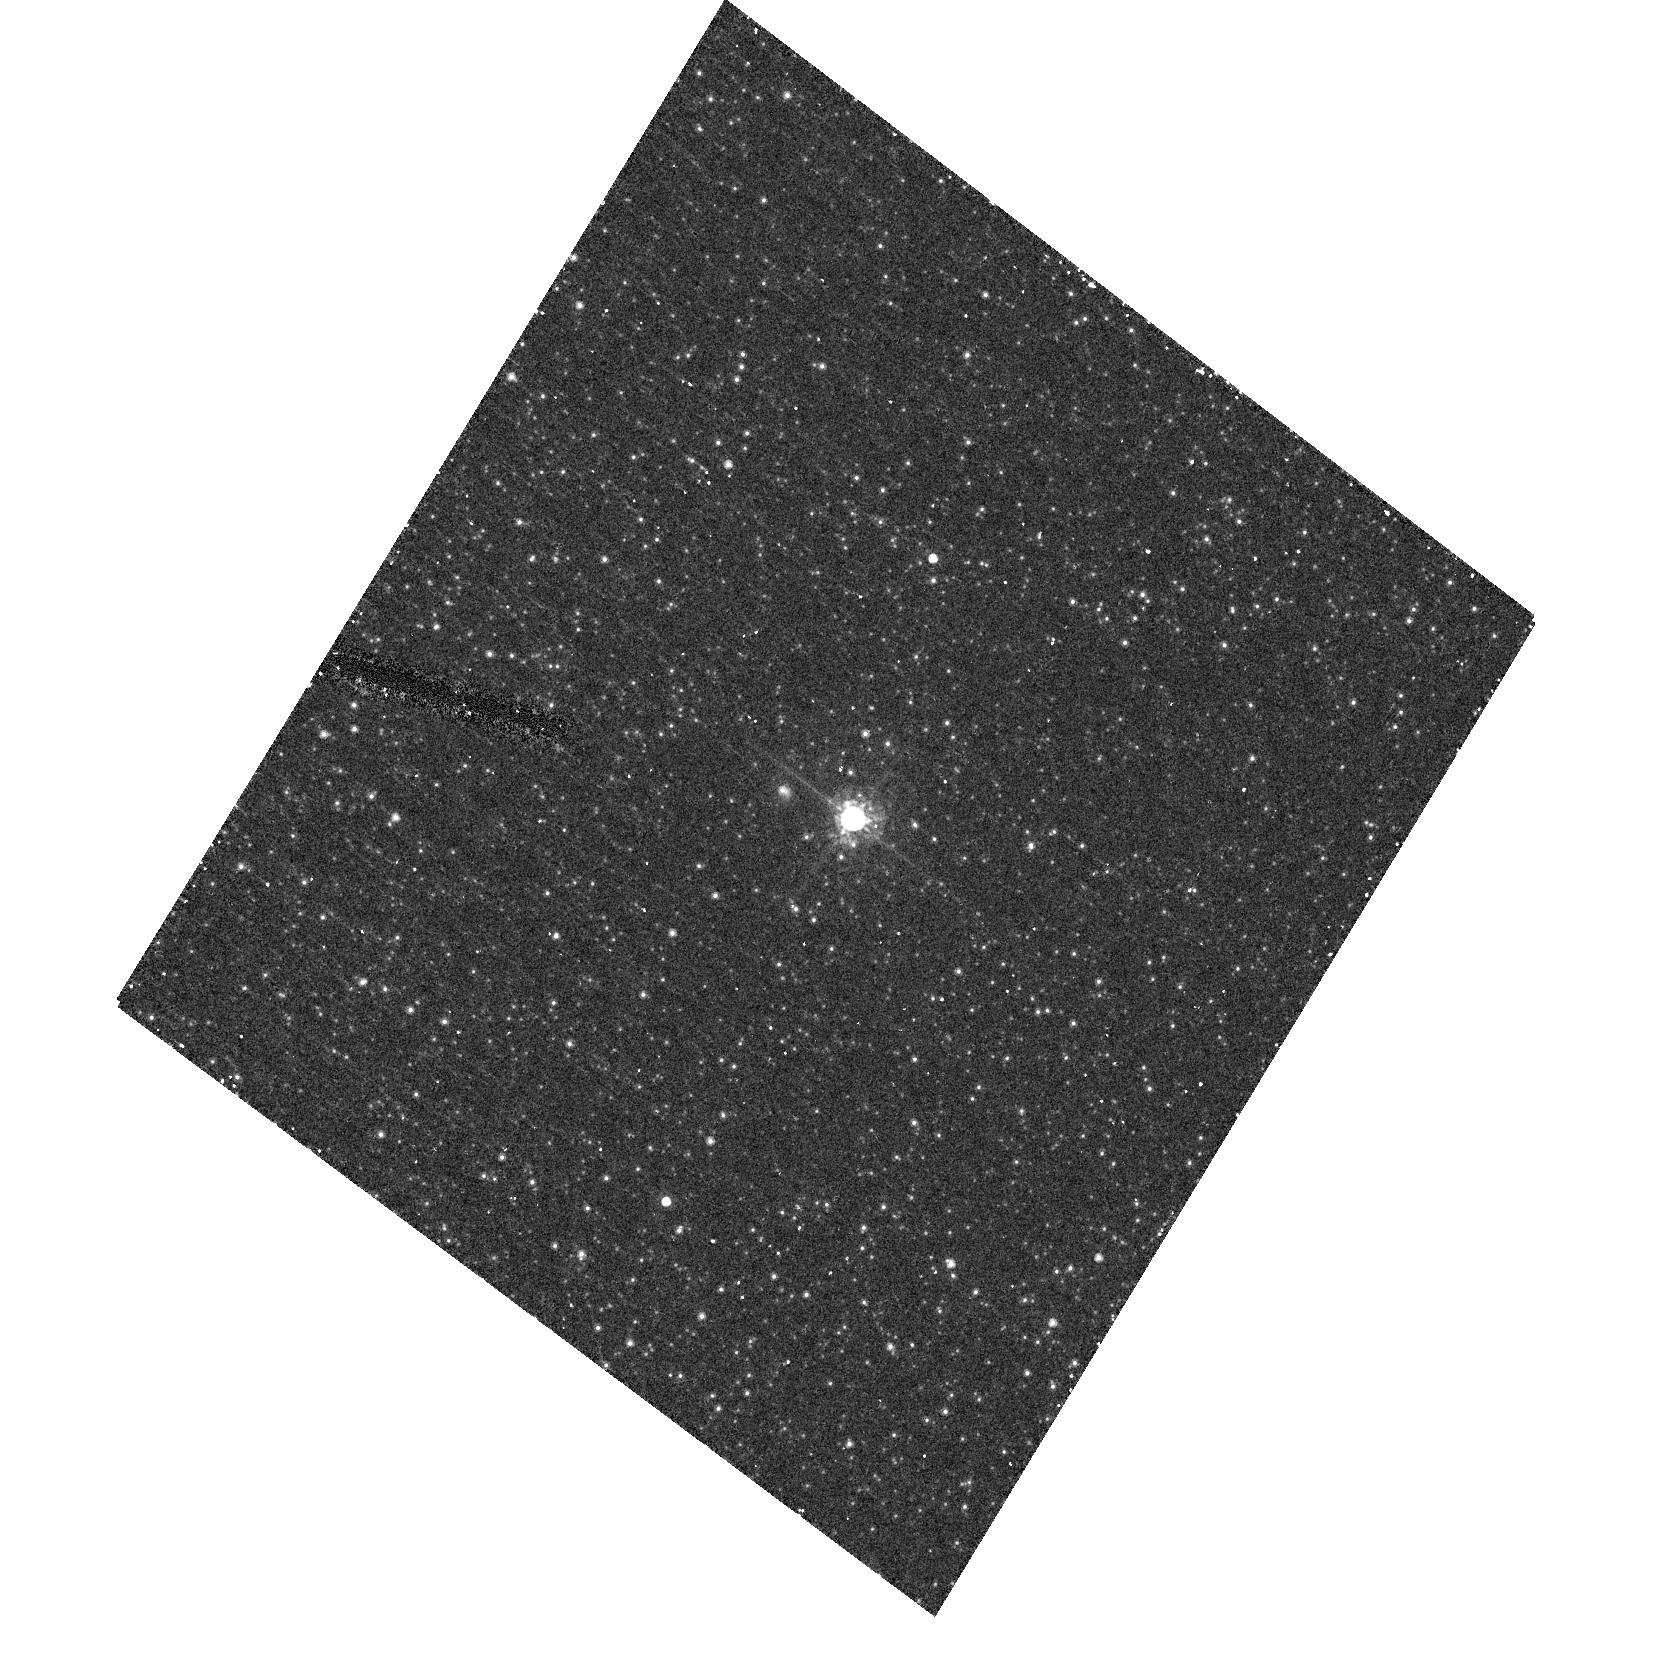
Target: AE-AND. Instrument: ACS/HRC. Filter: F625W. Exposure: 12 min. Observation ID: hst_10796_01_acs_hrc_f625w_j9pk01

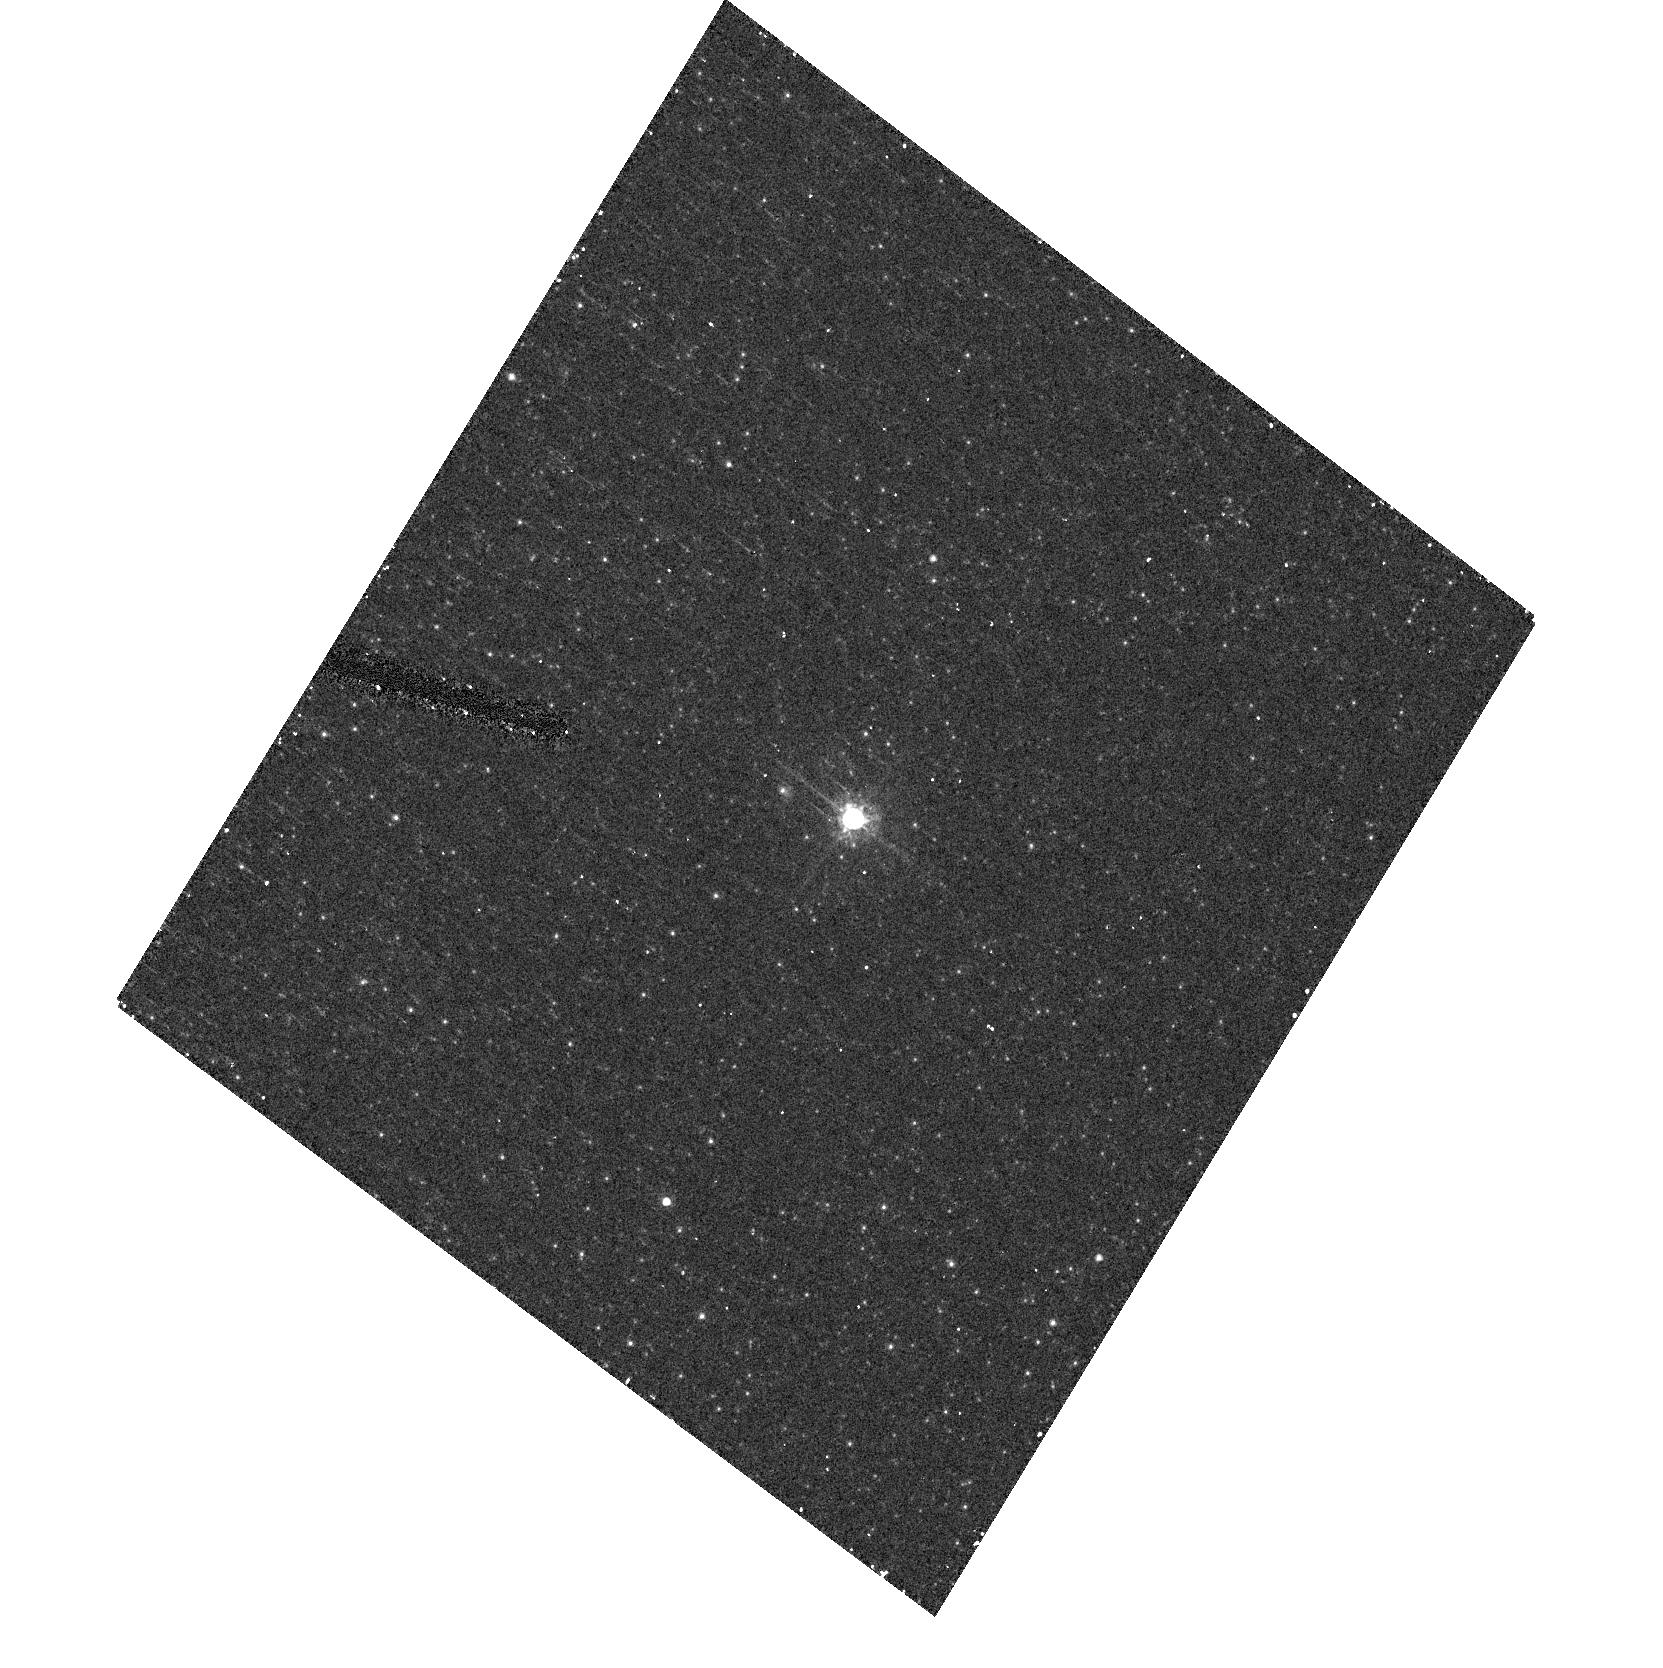
Target: AE-AND. Instrument: ACS/HRC. Filter: F555W. Exposure: 9 min. Observation ID: hst_10796_01_acs_hrc_f555w_j9pk01

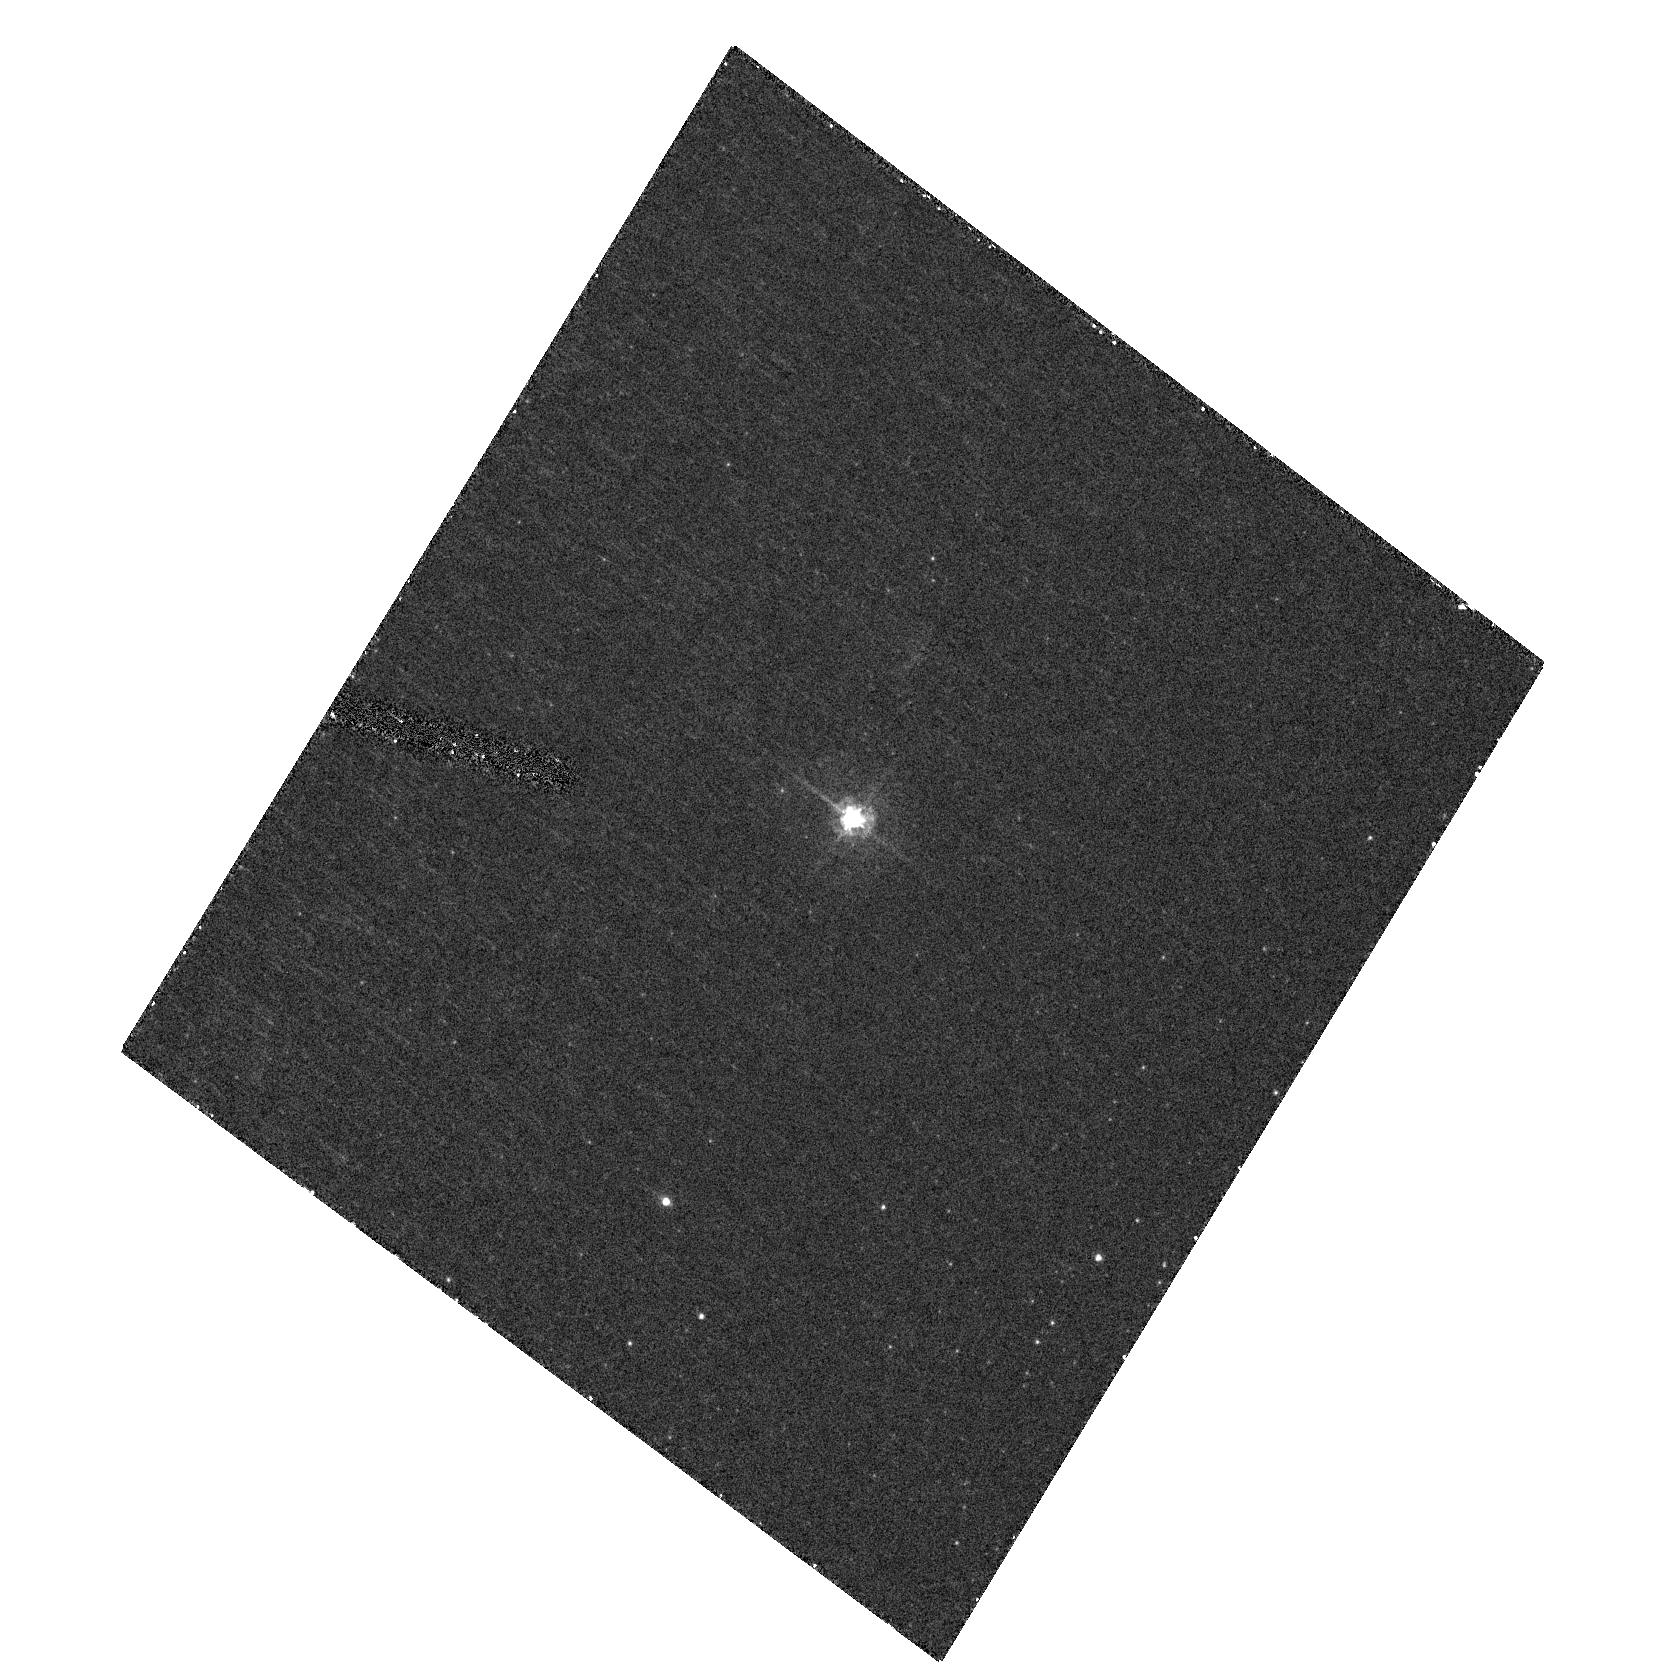
Target: AE-AND. Instrument: ACS/HRC. Filter: F435W. Exposure: 14 min. Observation ID: hst_10796_01_acs_hrc_f435w_j9pk01

A SNAP Image of the Circumstellar Ejecta of AE And in M31 (PI: Humphreys, Roberta M.)

The "supernova impostor" or Luminous Blue Variable AE Andromedae in M31 has a spectrum that more closely resembles eta Car than any other known LBV, including the presence of anomalously strong and peculiar Fe II emission. An early FOC ultraviolet image of AE And showed a faint, fuzzy extension of the presumed stellar object. This may be nebulosity from an earlier eruption, or a very nearby UV-bright star. Possibly AE And is embedded in a bipolar nebula. In any case, 2-color ACS/HRC imaging will show the nature of this object. The presence of ejecta will be relevant to understanding the anomalous emission. If nebulous, the shape and extent of the ejecta can provide information on the wind geometry. An extended bipolar structure, similar to eta Car, would be especially interesting as it may be a clue to the mechanism of the more energetic giant eruptions.